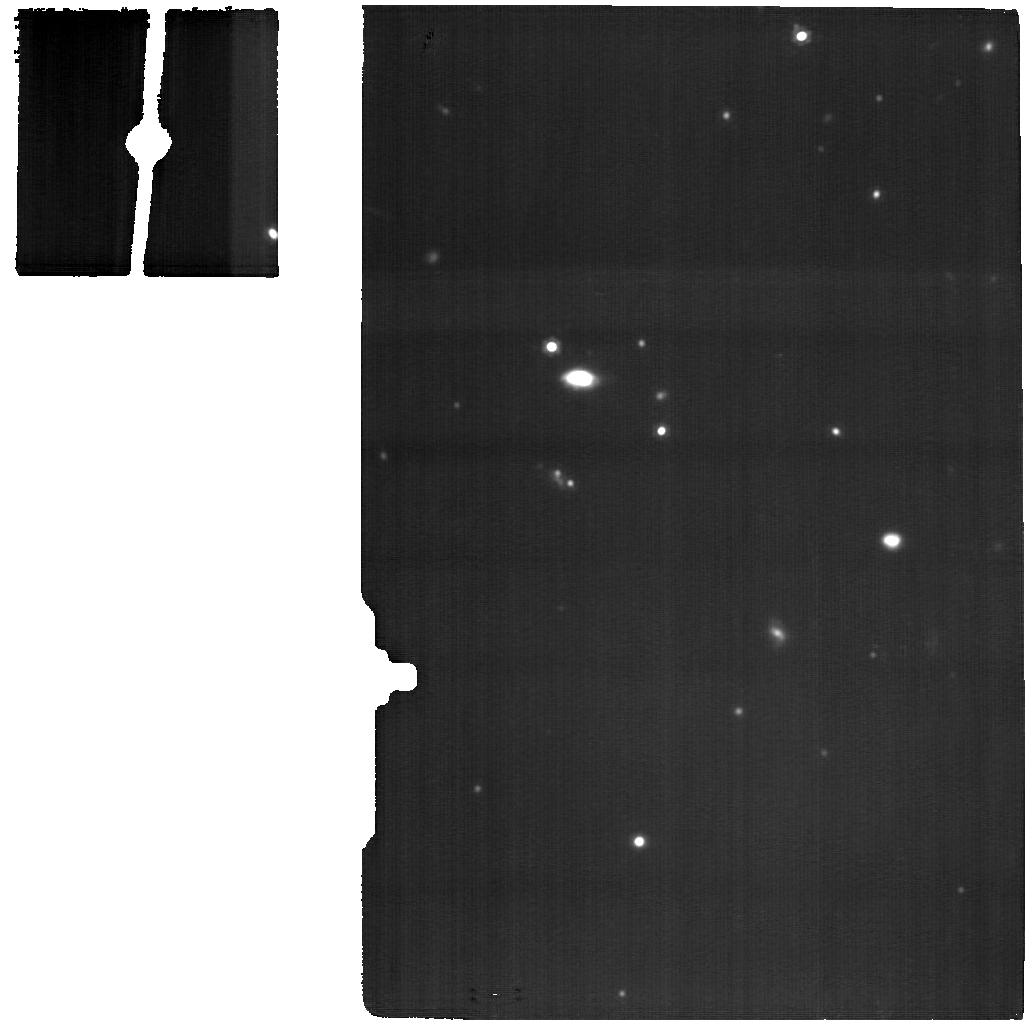
Target: ASPECS-11
Instrument: MIRI
Filter: F1500W
Exposure: 9.1 h
Observation ID: jw05279-o005_t004_miri_f1500w

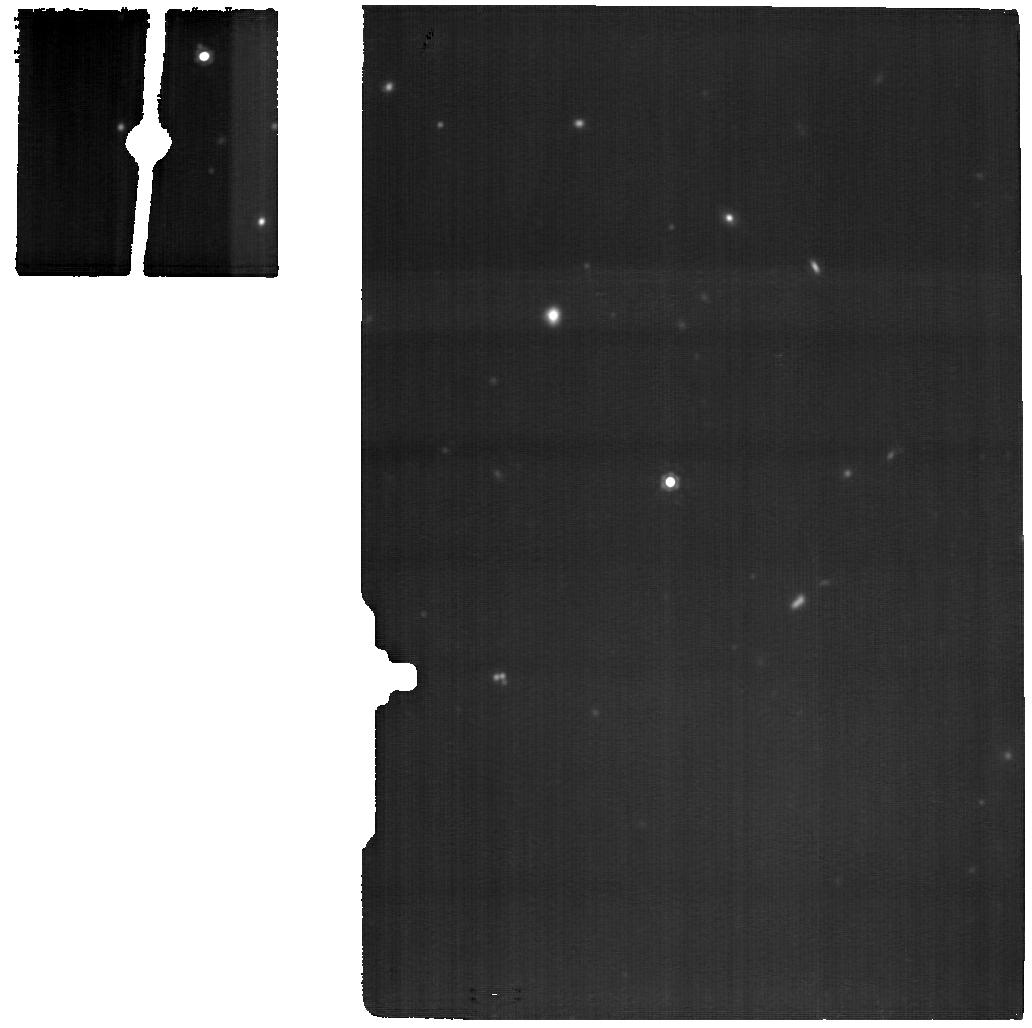
Target: ASPECS-14
Instrument: MIRI
Filter: F1500W
Exposure: 6.9 h
Observation ID: jw05279-o003_t005_miri_f1500w

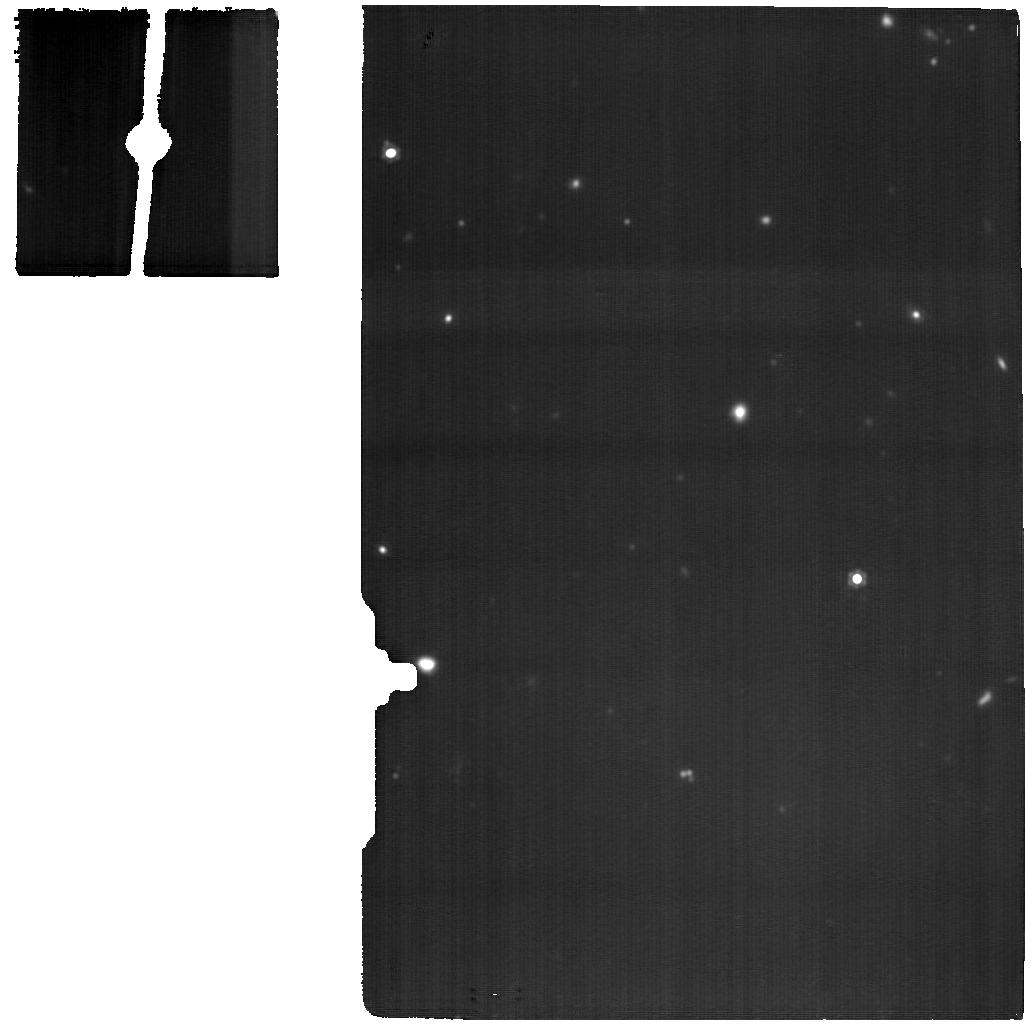
Target: ASPECS-15
Instrument: MIRI
Filter: F1500W
Exposure: 6.9 h
Observation ID: jw05279-o003_t006_miri_f1500w

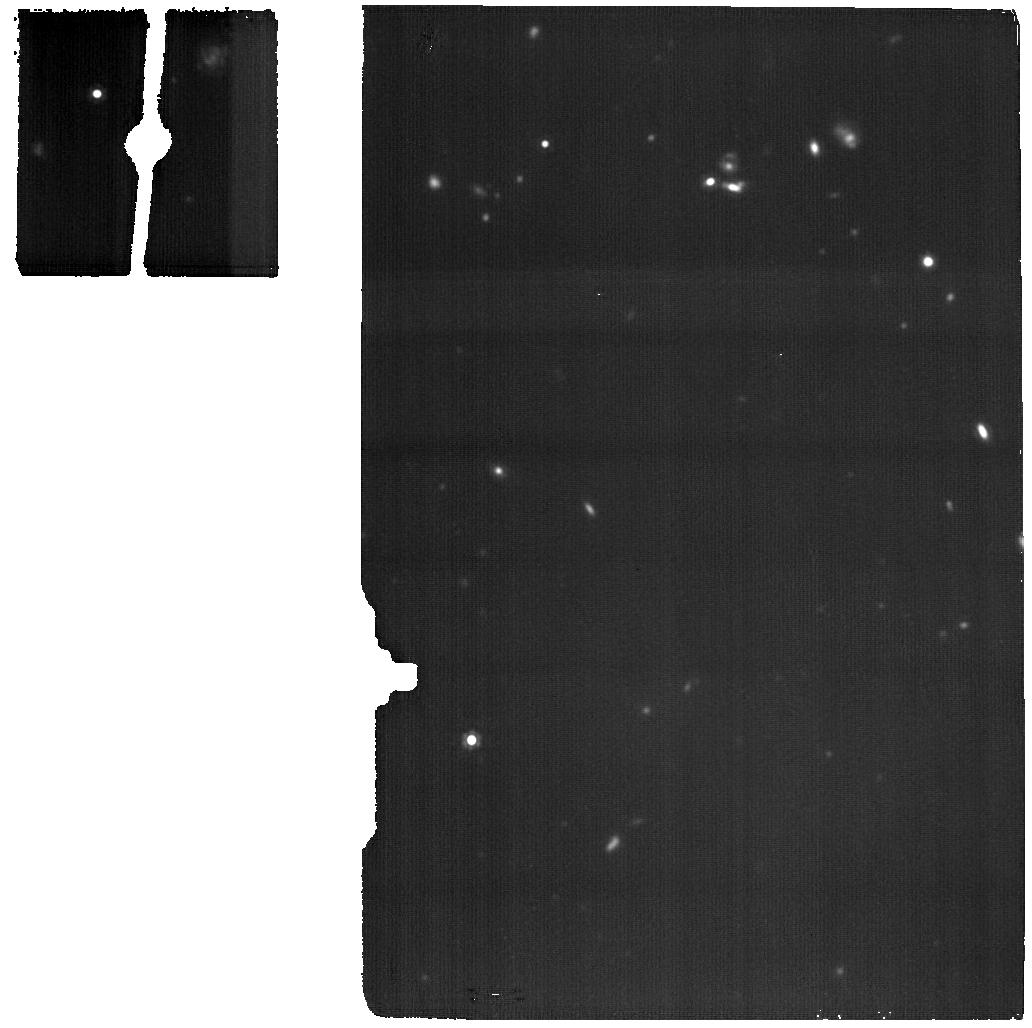
Target: ASPECS-6-BKG
Instrument: MIRI
Filter: F1500W
Exposure: 4.6 h
Observation ID: jw05279-o002_t008_miri_f1500w

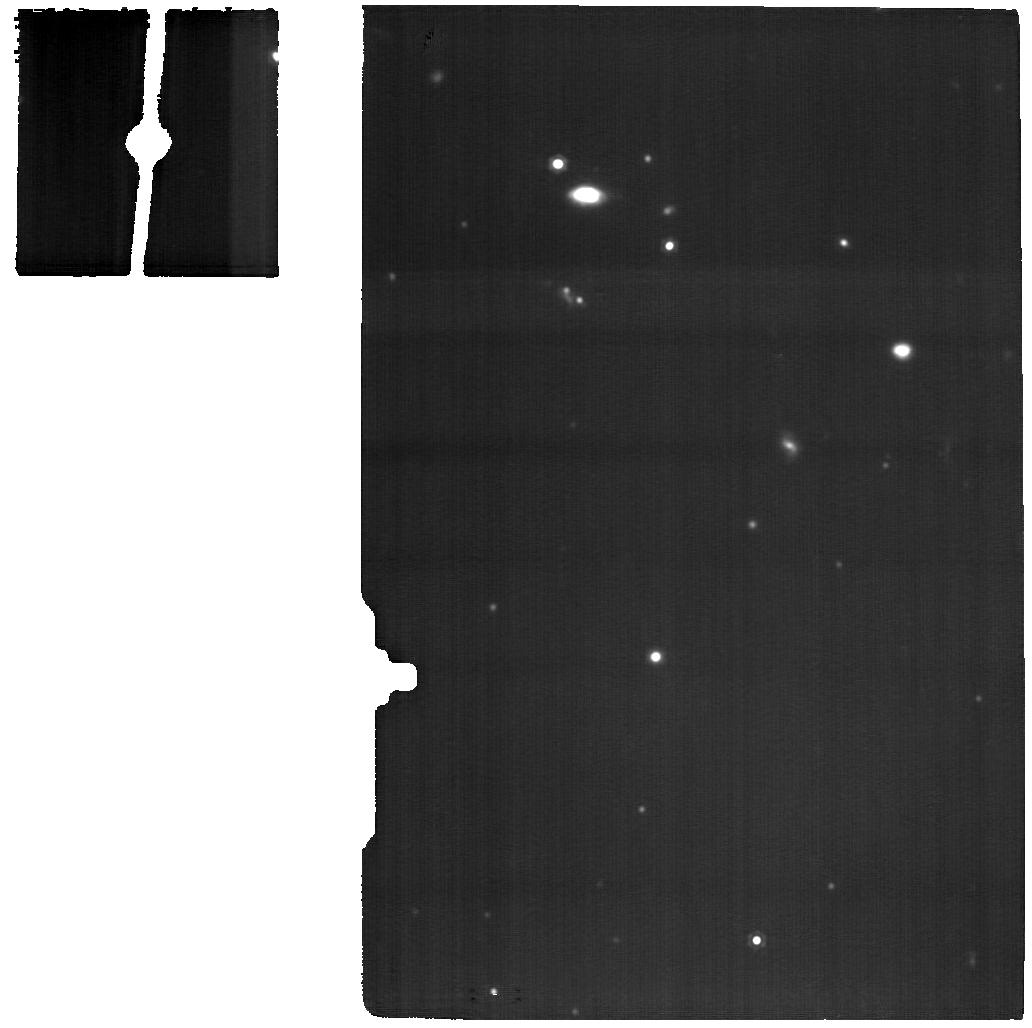
Target: ASPECS-6
Instrument: MIRI
Filter: F1500W
Exposure: 6.9 h
Observation ID: jw05279-o001_t003_miri_f1500w

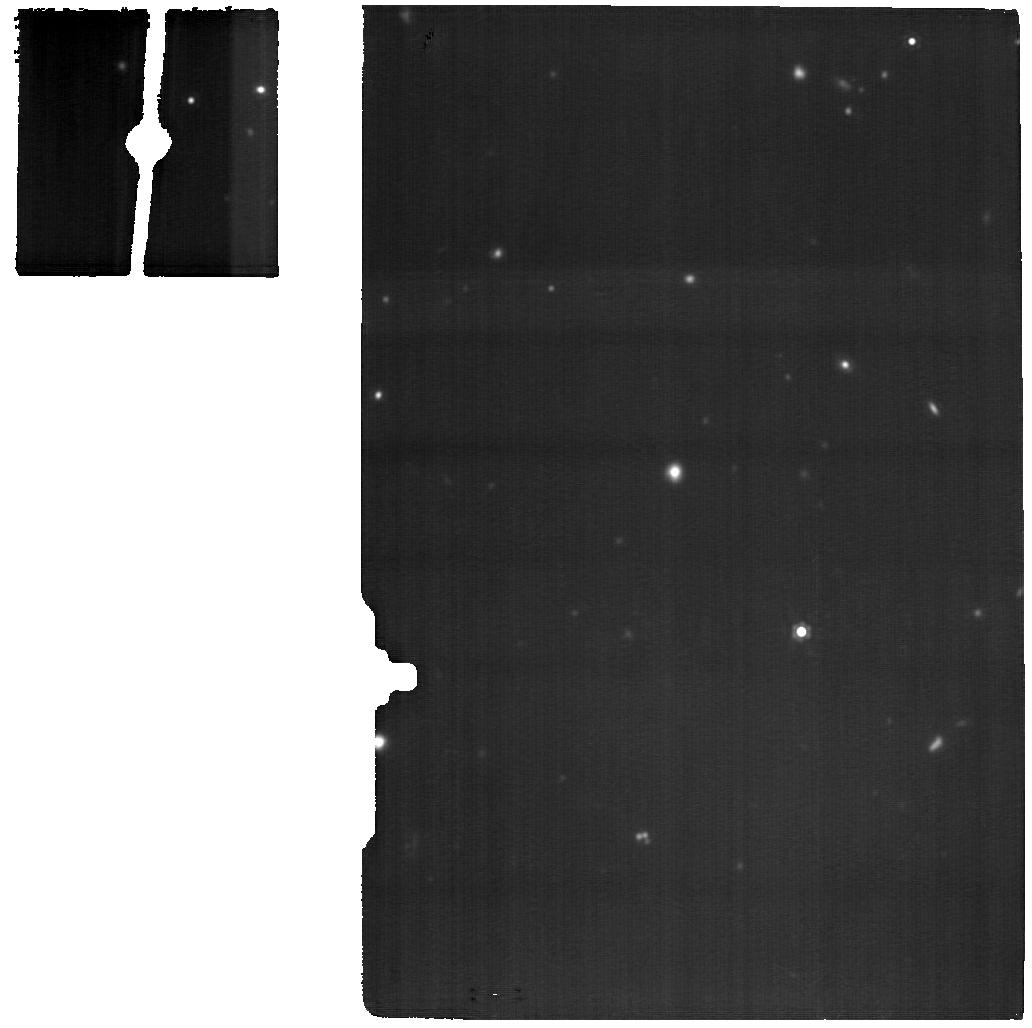
Target: ASPECS-C20
Instrument: MIRI
Filter: F1500W
Exposure: 6.9 h
Observation ID: jw05279-o004_t007_miri_f1500w

PAHSPECS: An Unbiased Study of PAHs at Cosmic Noon (PI: Shivaei, Irene)

The physical conditions of the interstellar medium (ISM), out of which stars form in galaxies, are thought to differ greatly in high-redshift environments compared to those in the local universe. As the majority of stars seen in today’s universe were formed at redshifts z~1-2, it is crucial to fully characterize the prevalent ISM conditions at those redshifts (‘cosmic noon’). Recently, ALMA has made significant progress by providing a first unbiased census of the cold molecular gas and dust continuum emission in galaxies in the Hubble Ultra-Deep Field. These galaxies have the deepest observations available from the X-ray (traced by Chandra) through the rest-frame UV (traced by HST) and near- and mid-IR (traced by JWST), to the millimter regime (traced by ALMA). Currently unexplored are the PAHs in these galaxies, a crucial component and key diagnostic of the ISM, in particular regarding its thermal and chemical balance. Using the unparalleled capabilities of JWST, we propose to quantify this missing component (i.e., the PAH features at 3.3, 7.7 and 11.3 micron) with the MIRI MRS in an ALMA-selected galaxy sample at z~1 to measure how the PAH band ratios and mass fractions differ from those found in the local universe. Complementing tremendous JWST GTO efforts in the HUDF (that do not include MIRI MRS observations), the proposed data will provide a legacy dataset of star-forming galaxies at the peak of cosmic star formation.